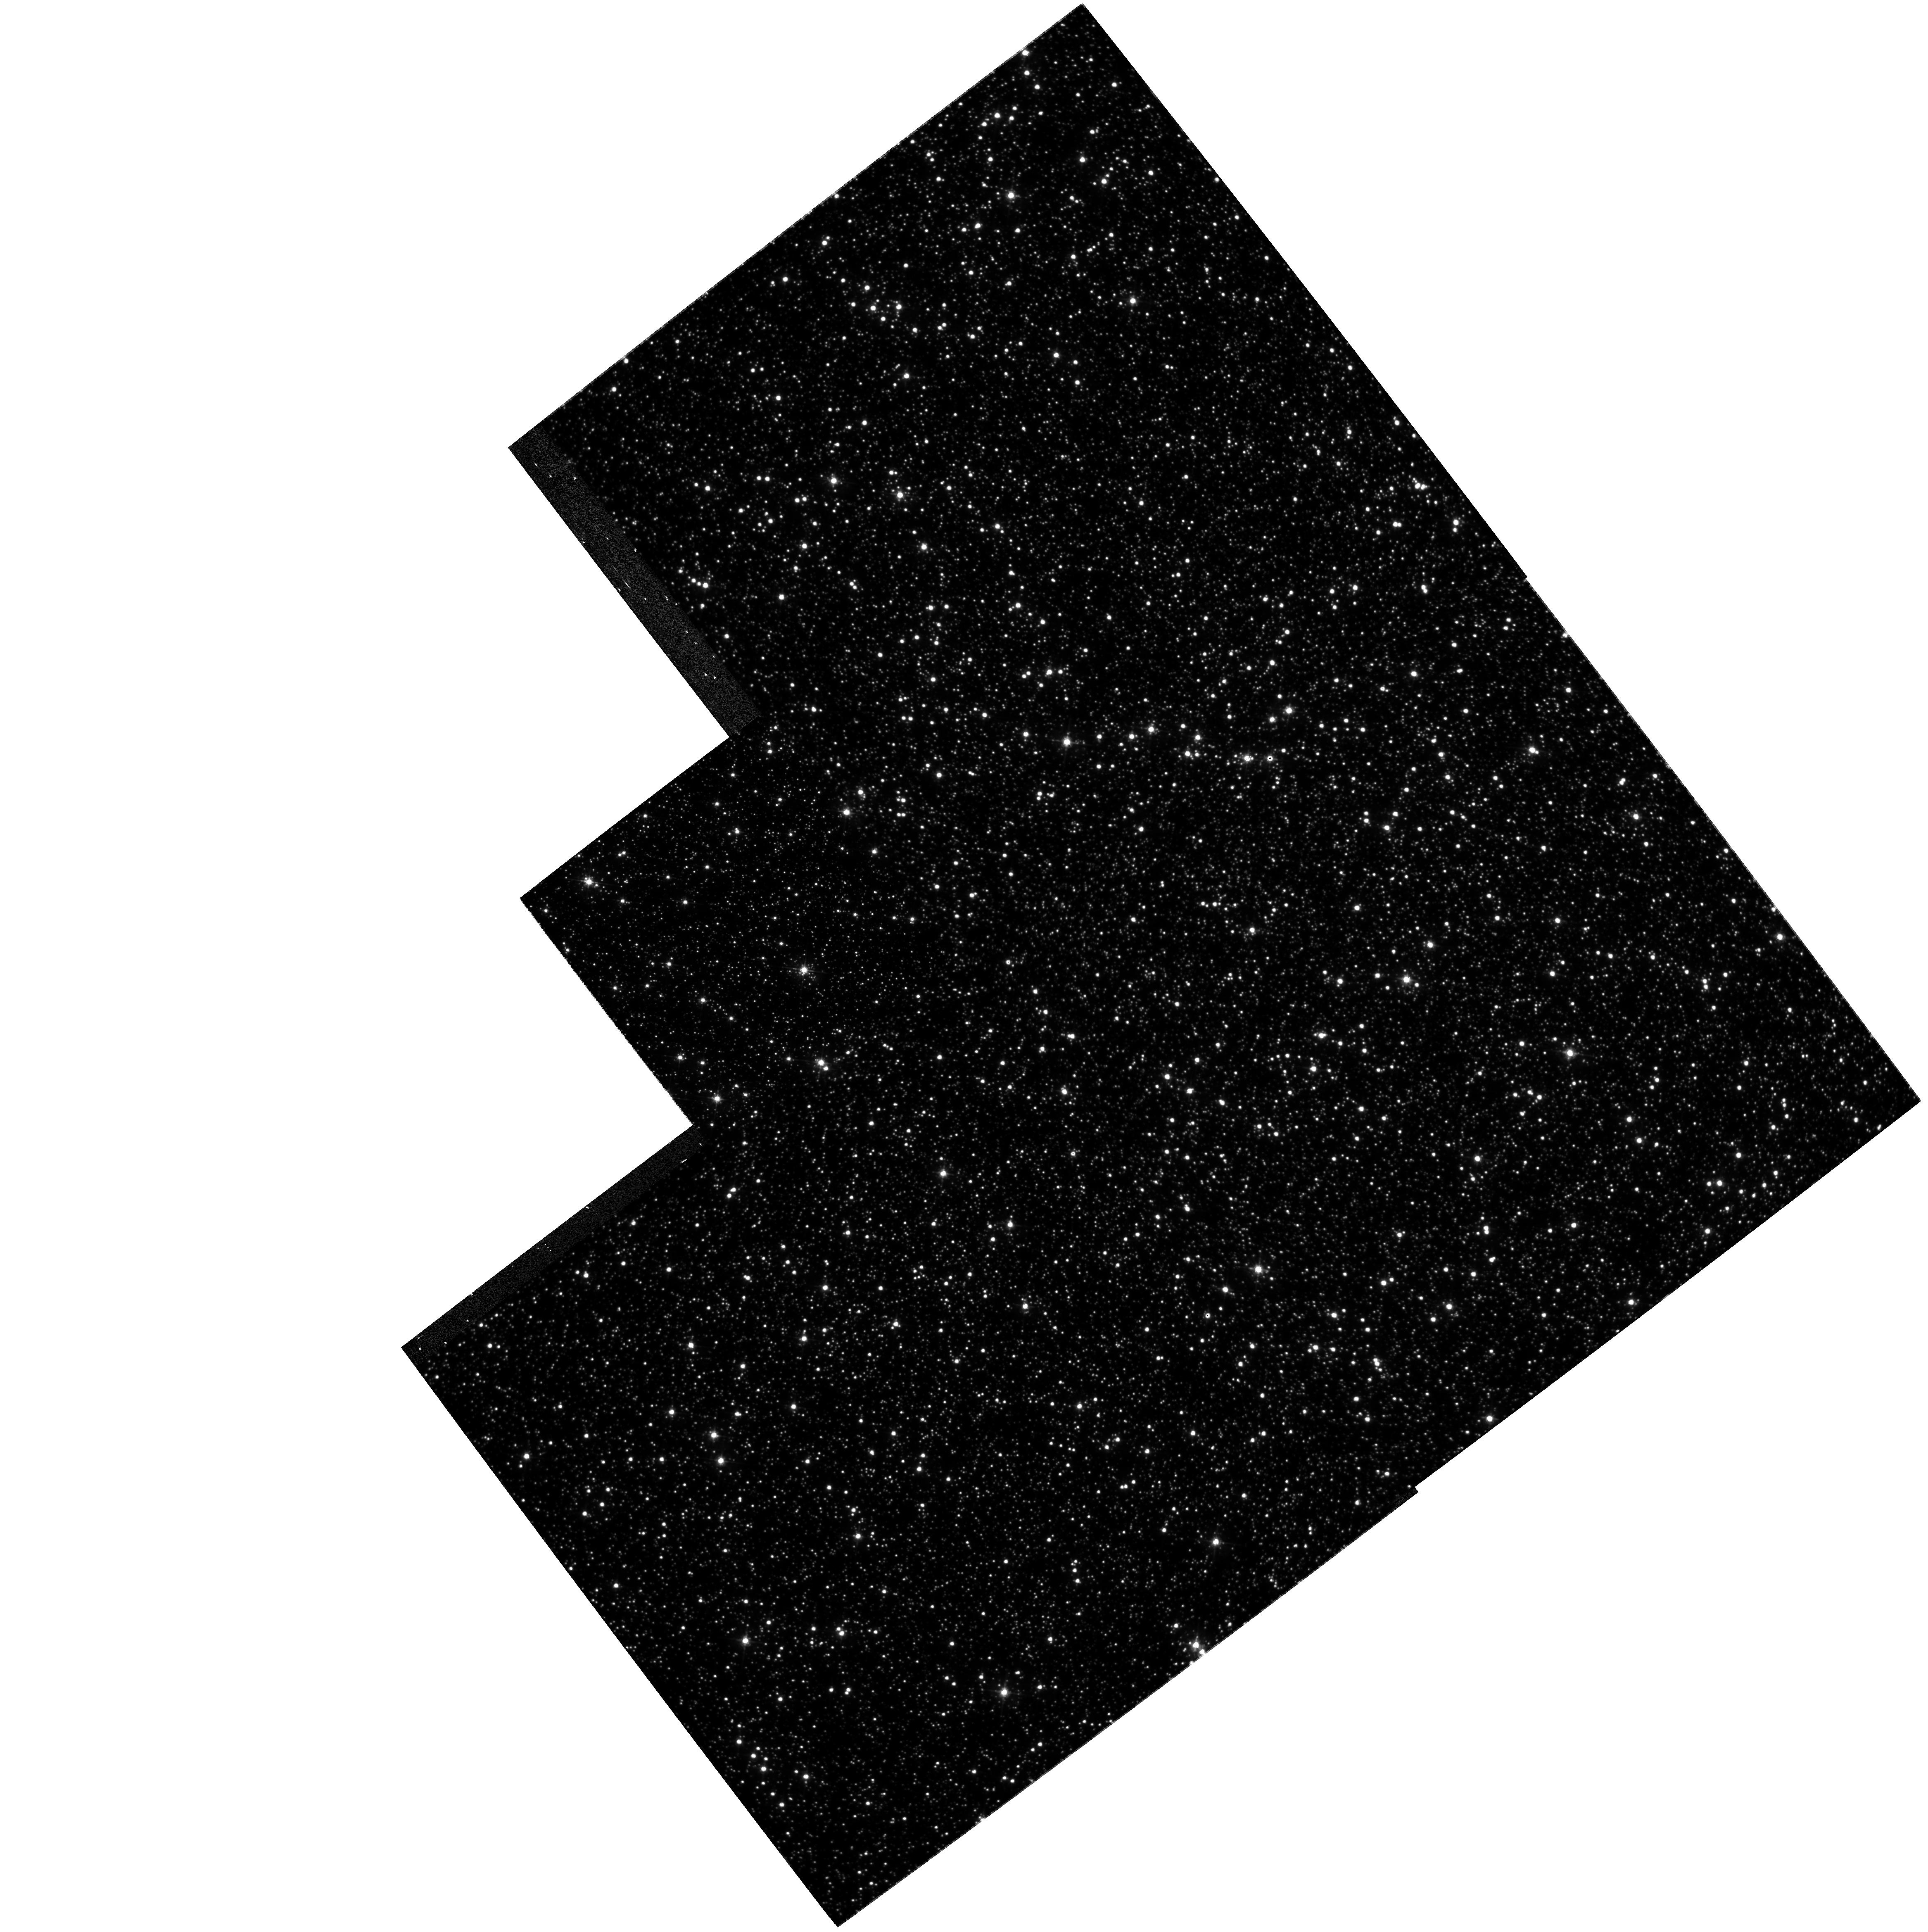
Target: NGC5139
Instrument: WFPC2/PC
Filter: F450W
Exposure: 28 min
Observation ID: hst_8655_02_wfpc2_pc_f450w_u65e02

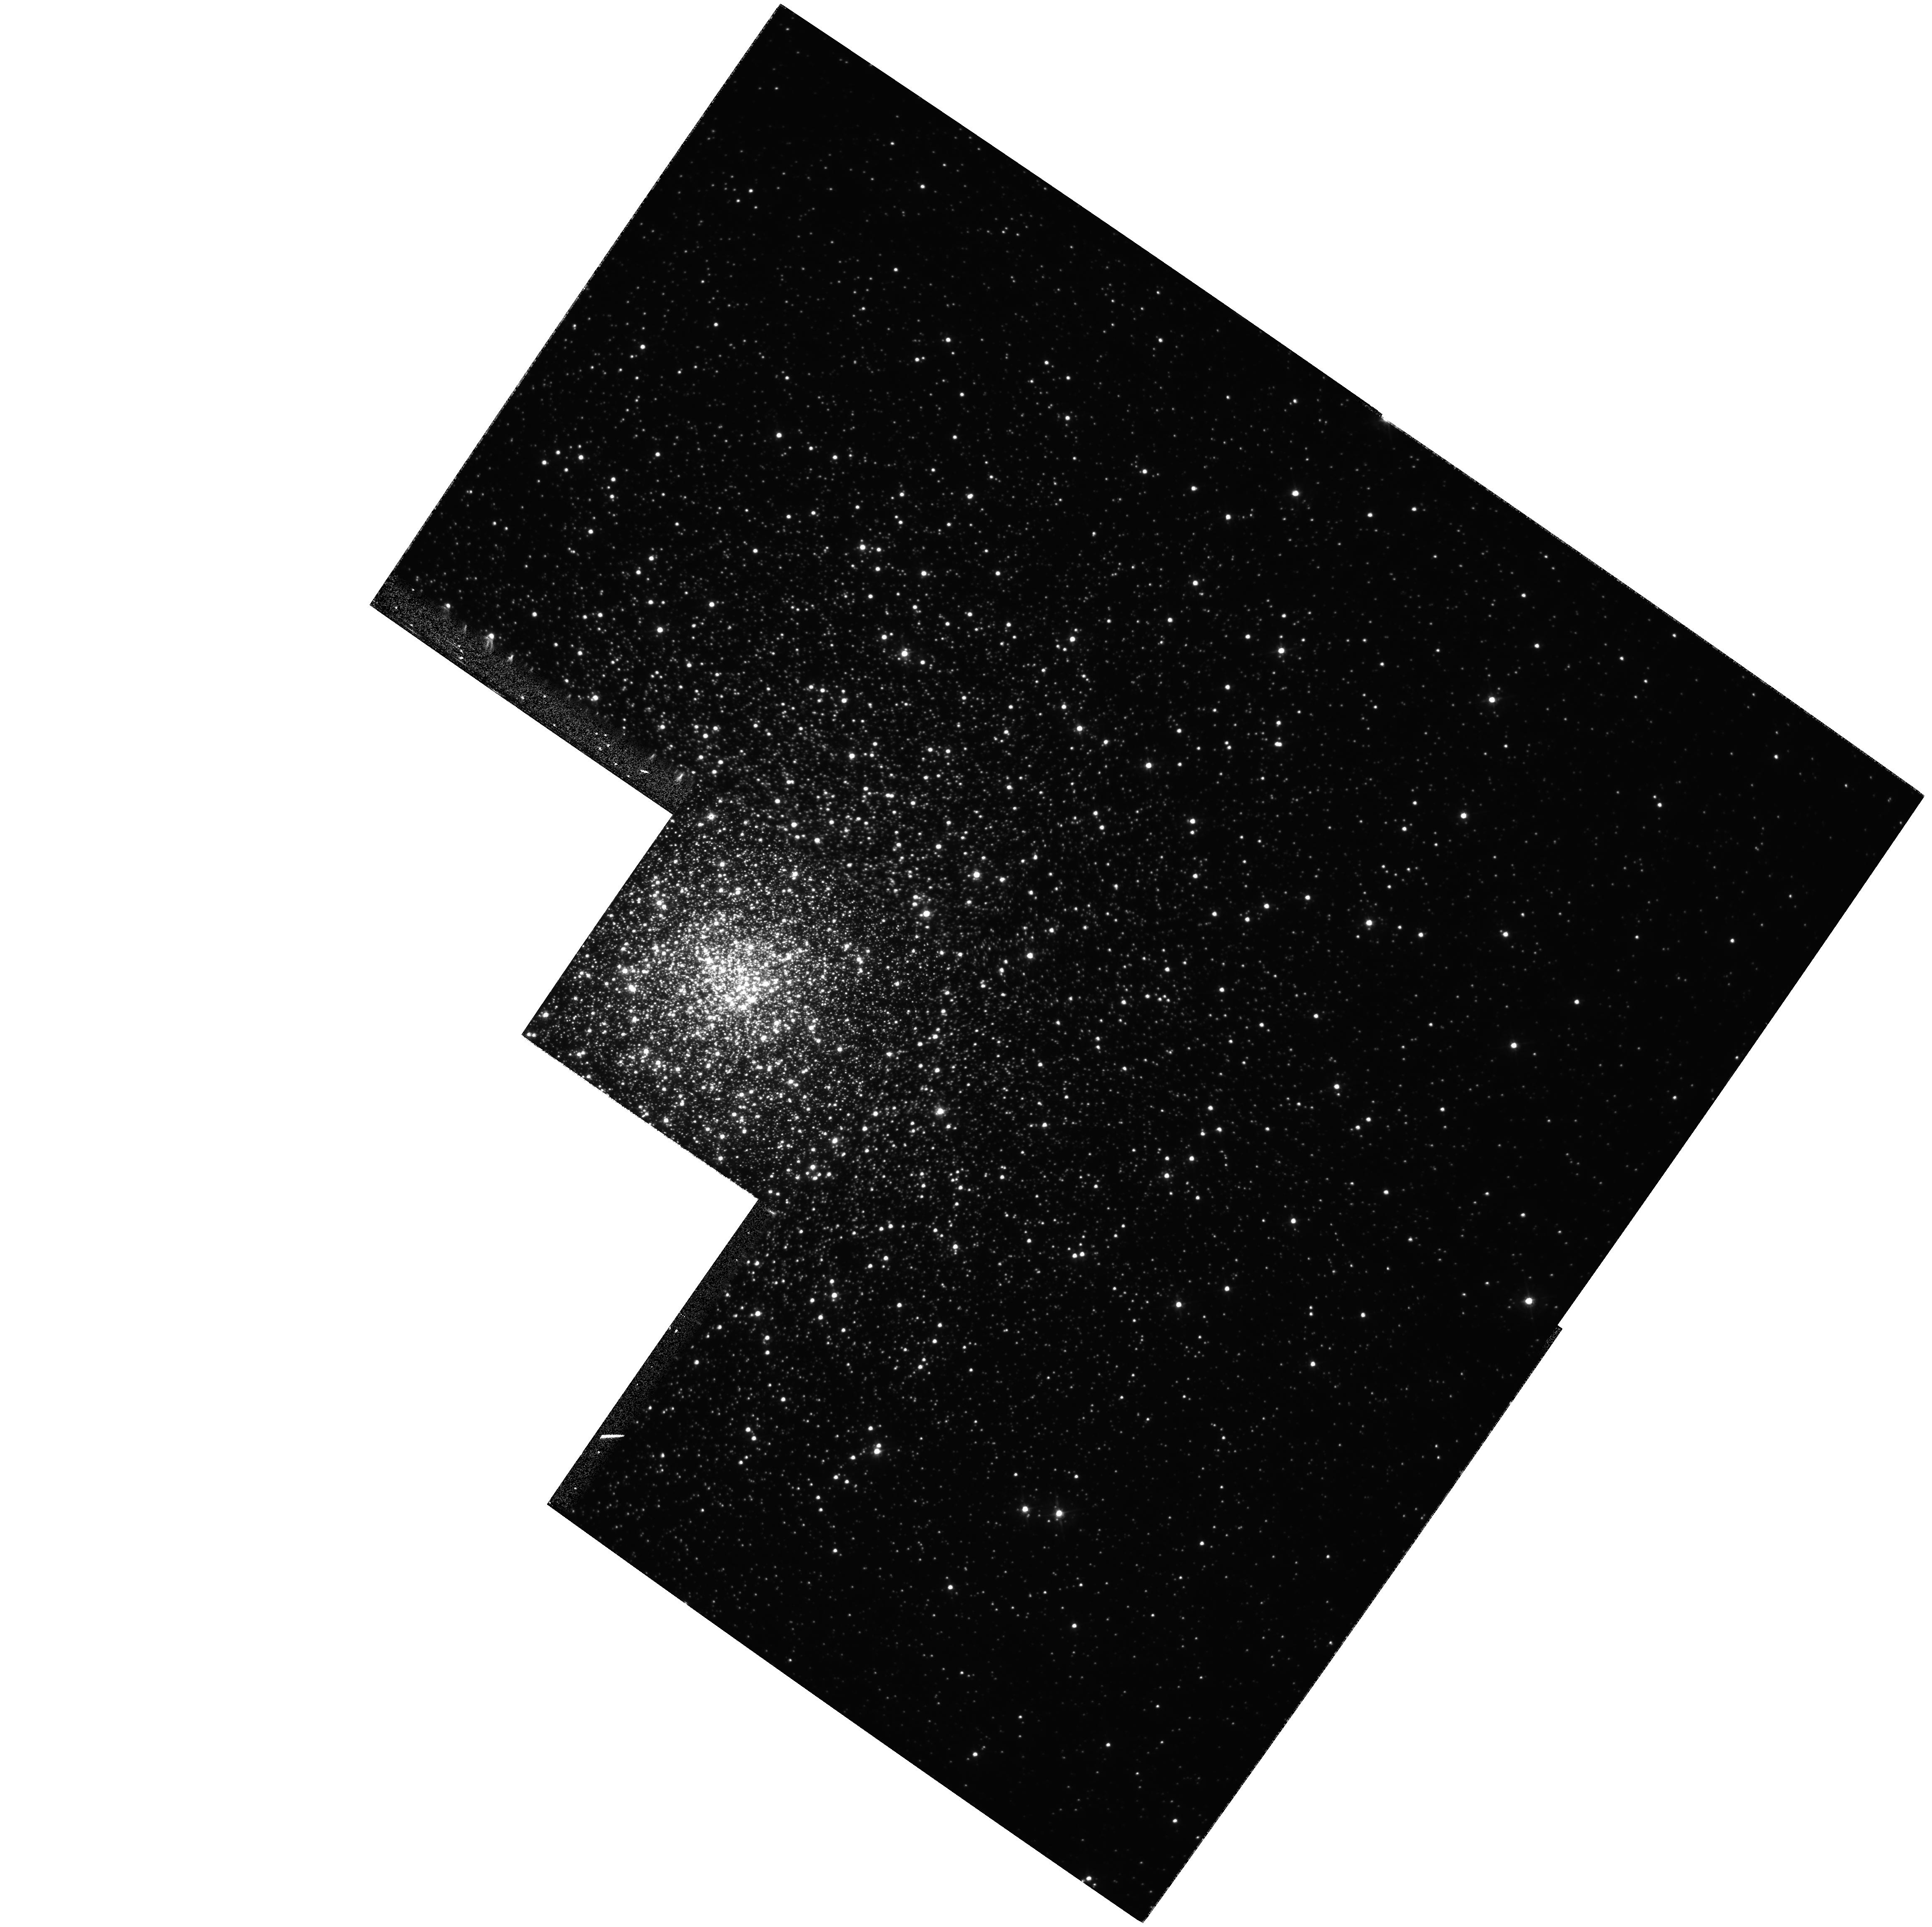
Target: NGC6093
Instrument: WFPC2/PC
Filter: F450W
Exposure: 37 min
Observation ID: hst_8655_03_wfpc2_pc_f450w_u65e03

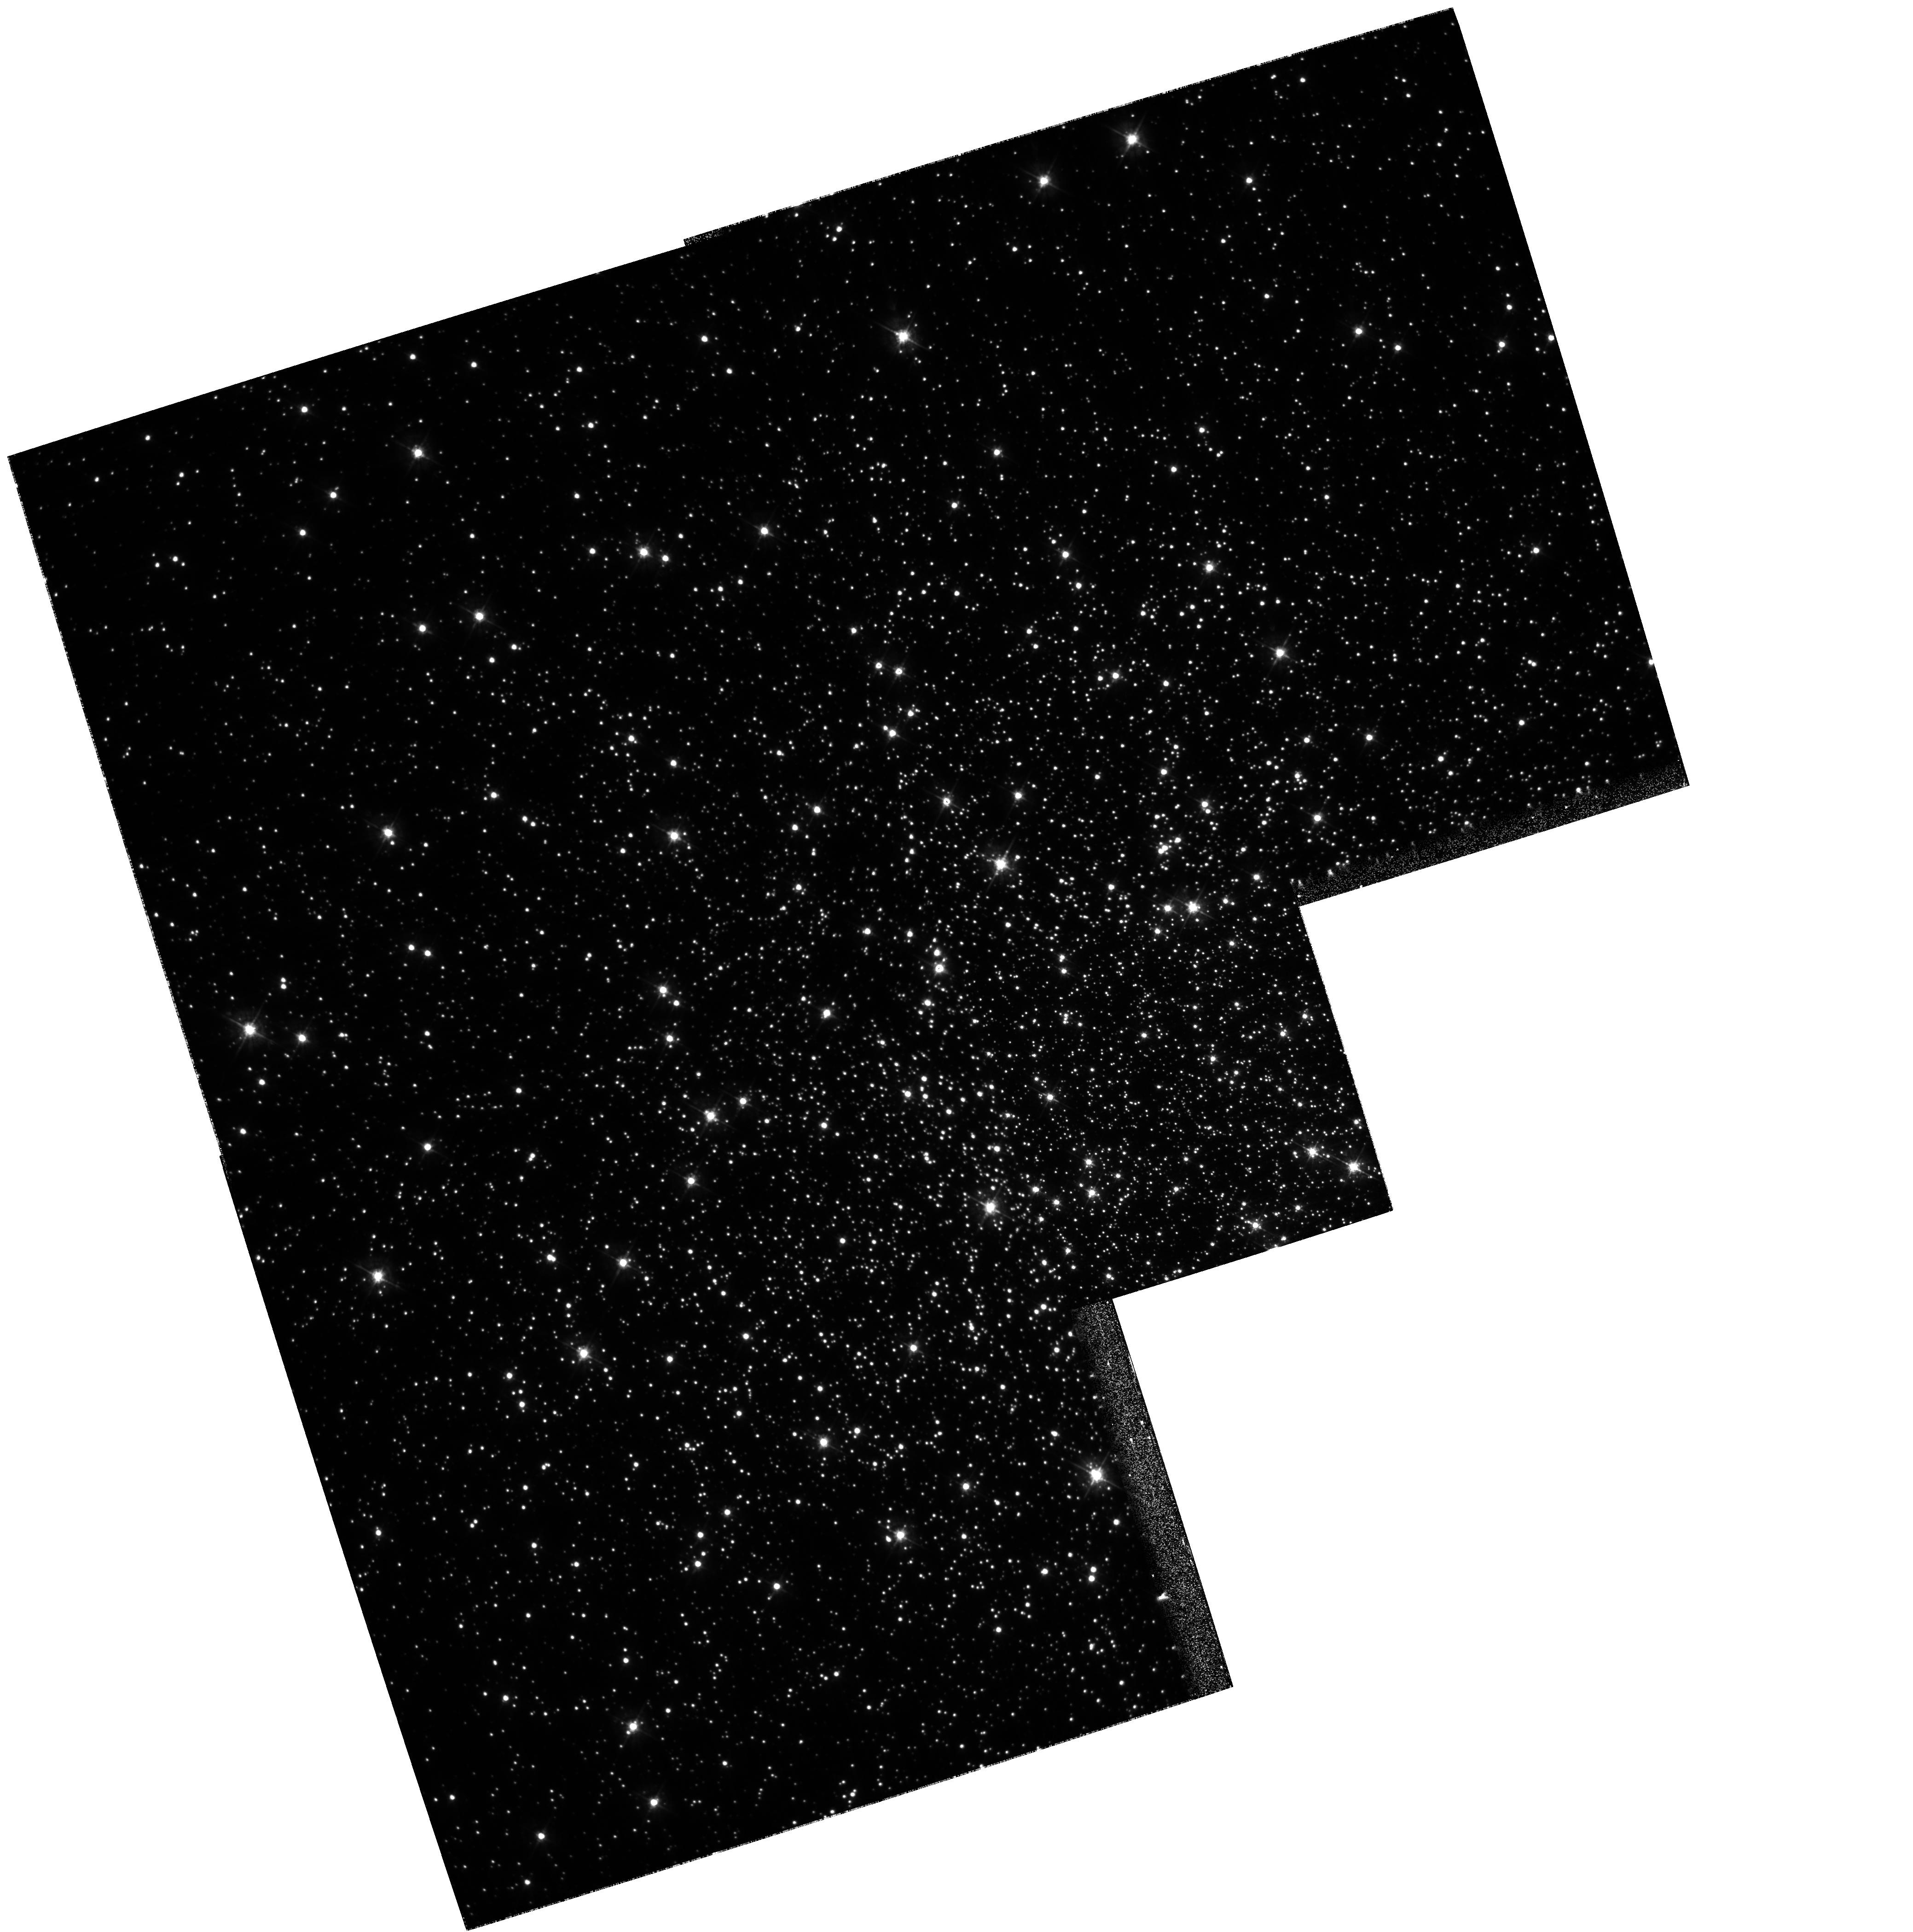
Target: NGC6254
Instrument: WFPC2/PC
Filter: F450W
Exposure: 27 min
Observation ID: hst_8655_04_wfpc2_pc_f450w_u65e04

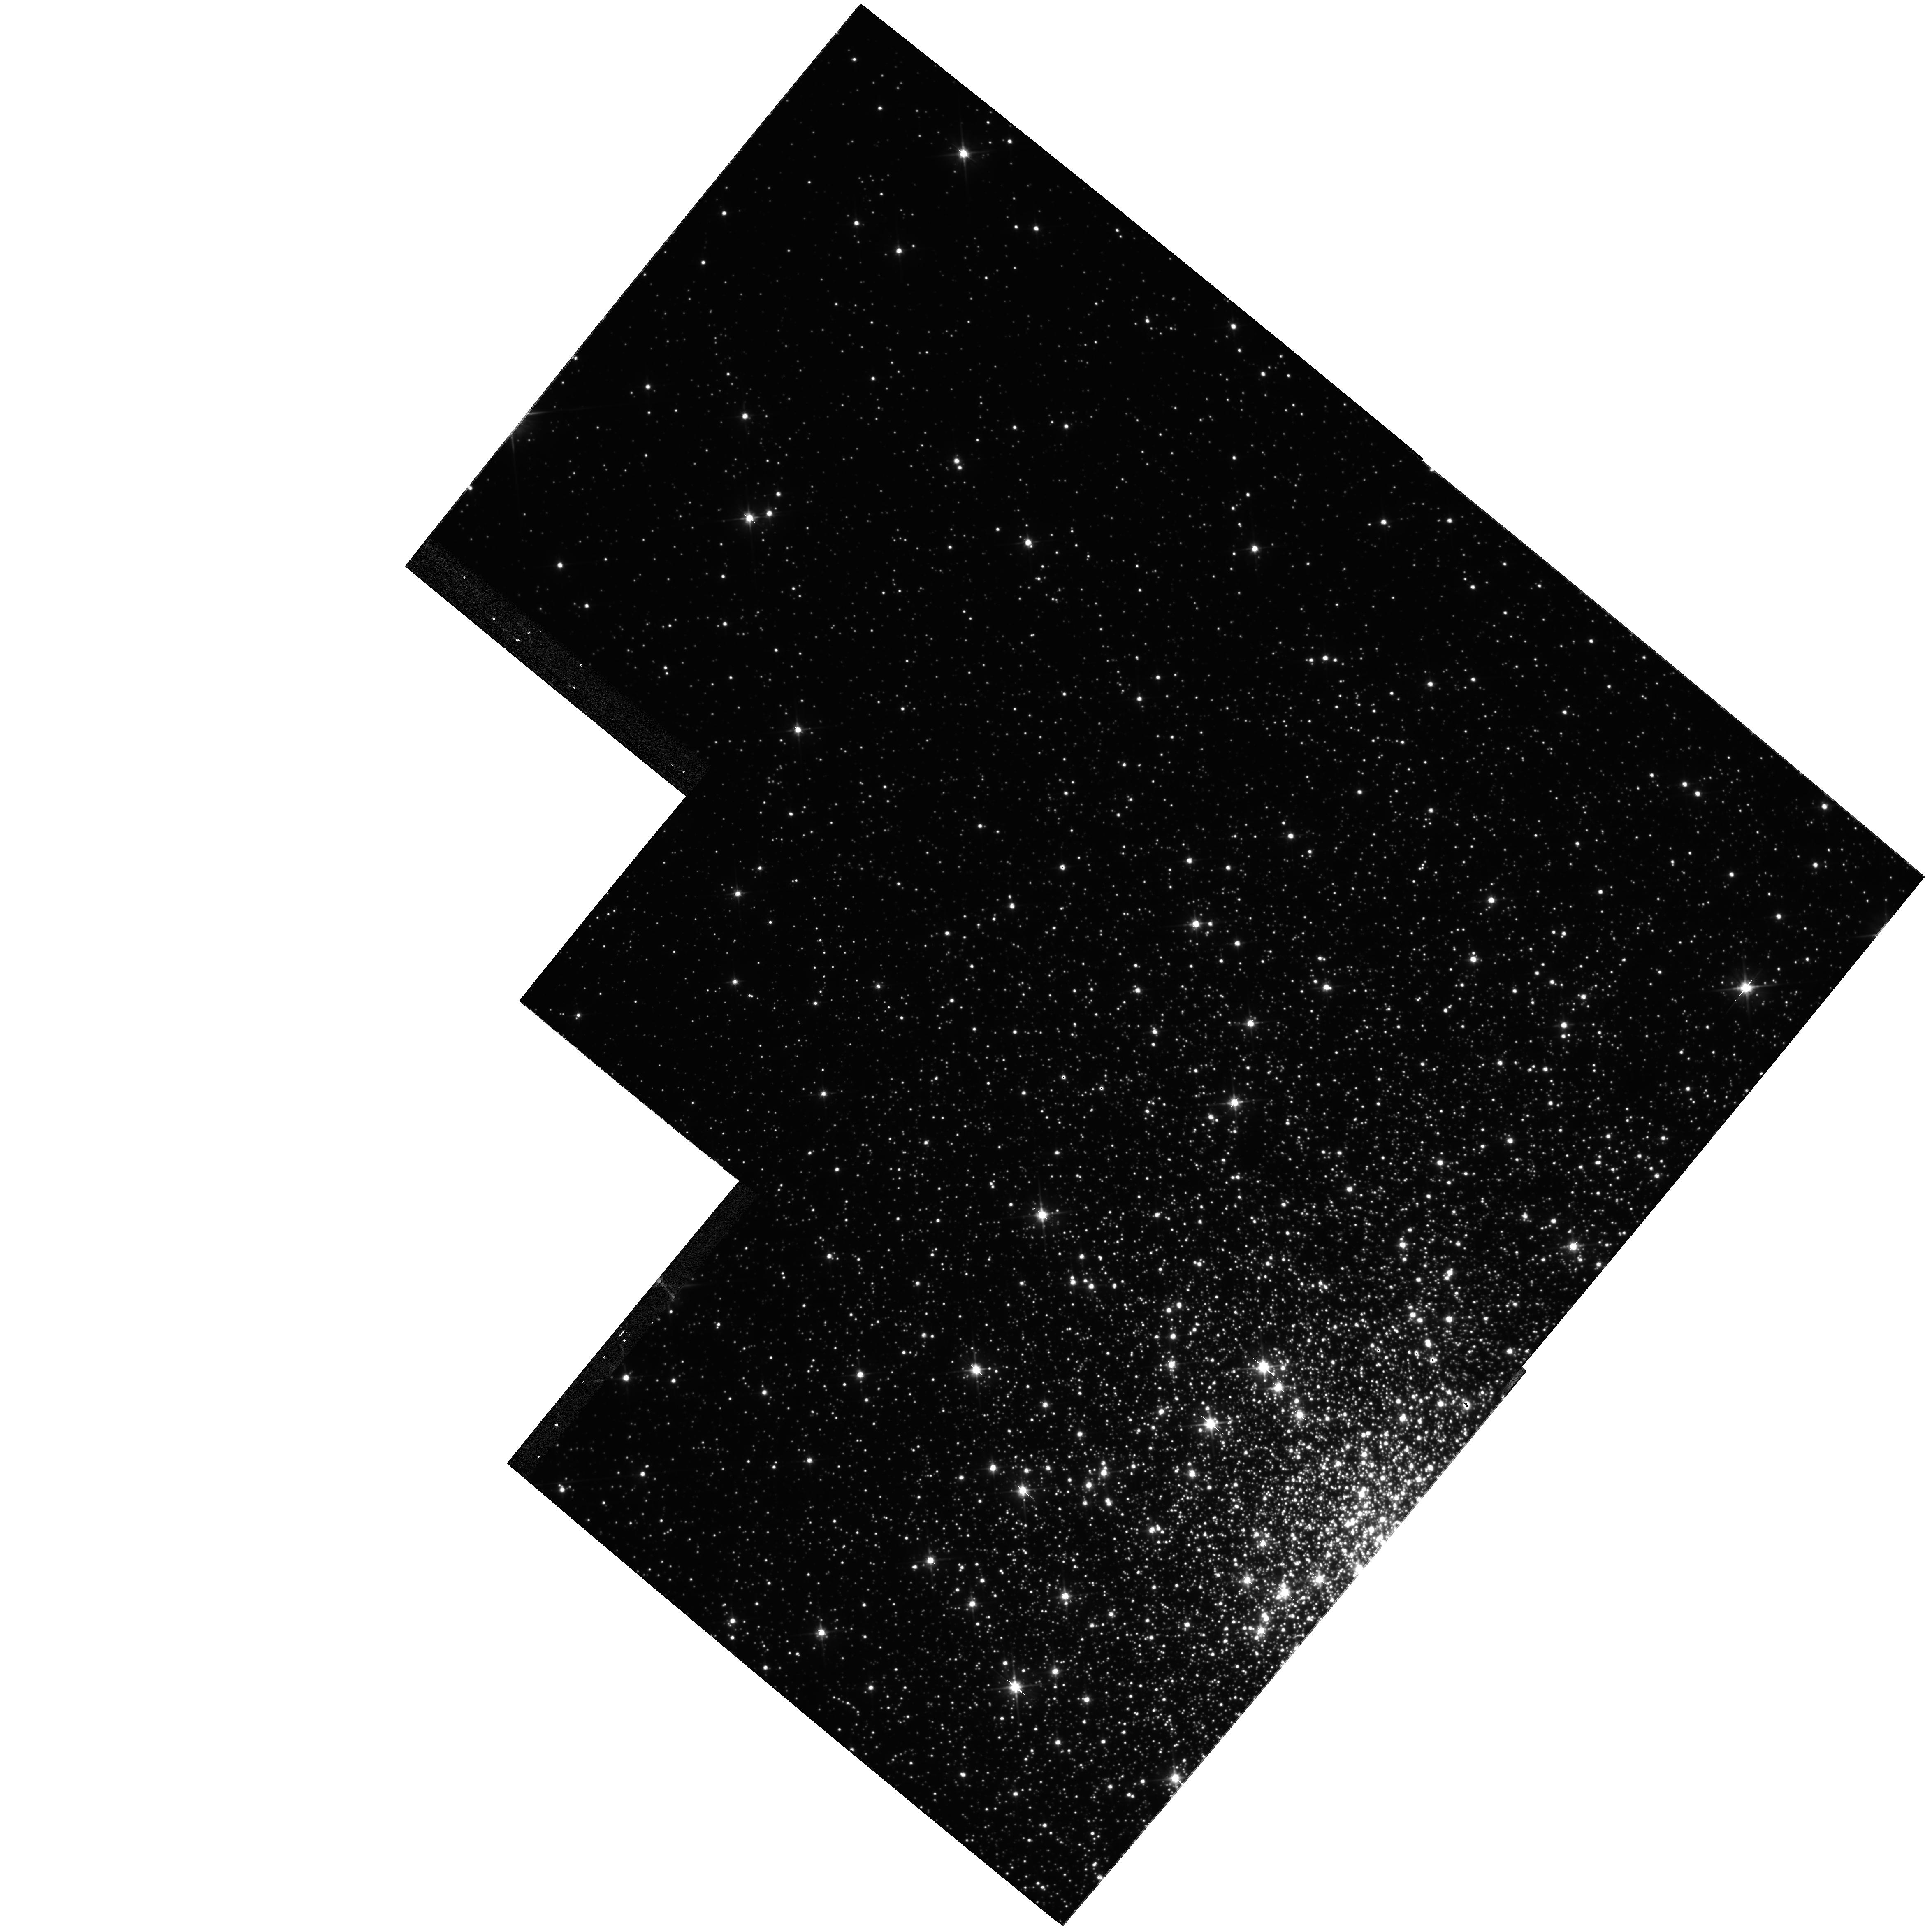
Target: NGC6541
Instrument: WFPC2/PC
Filter: F606W
Exposure: 28 min
Observation ID: hst_8655_05_wfpc2_pc_f606w_u65e05

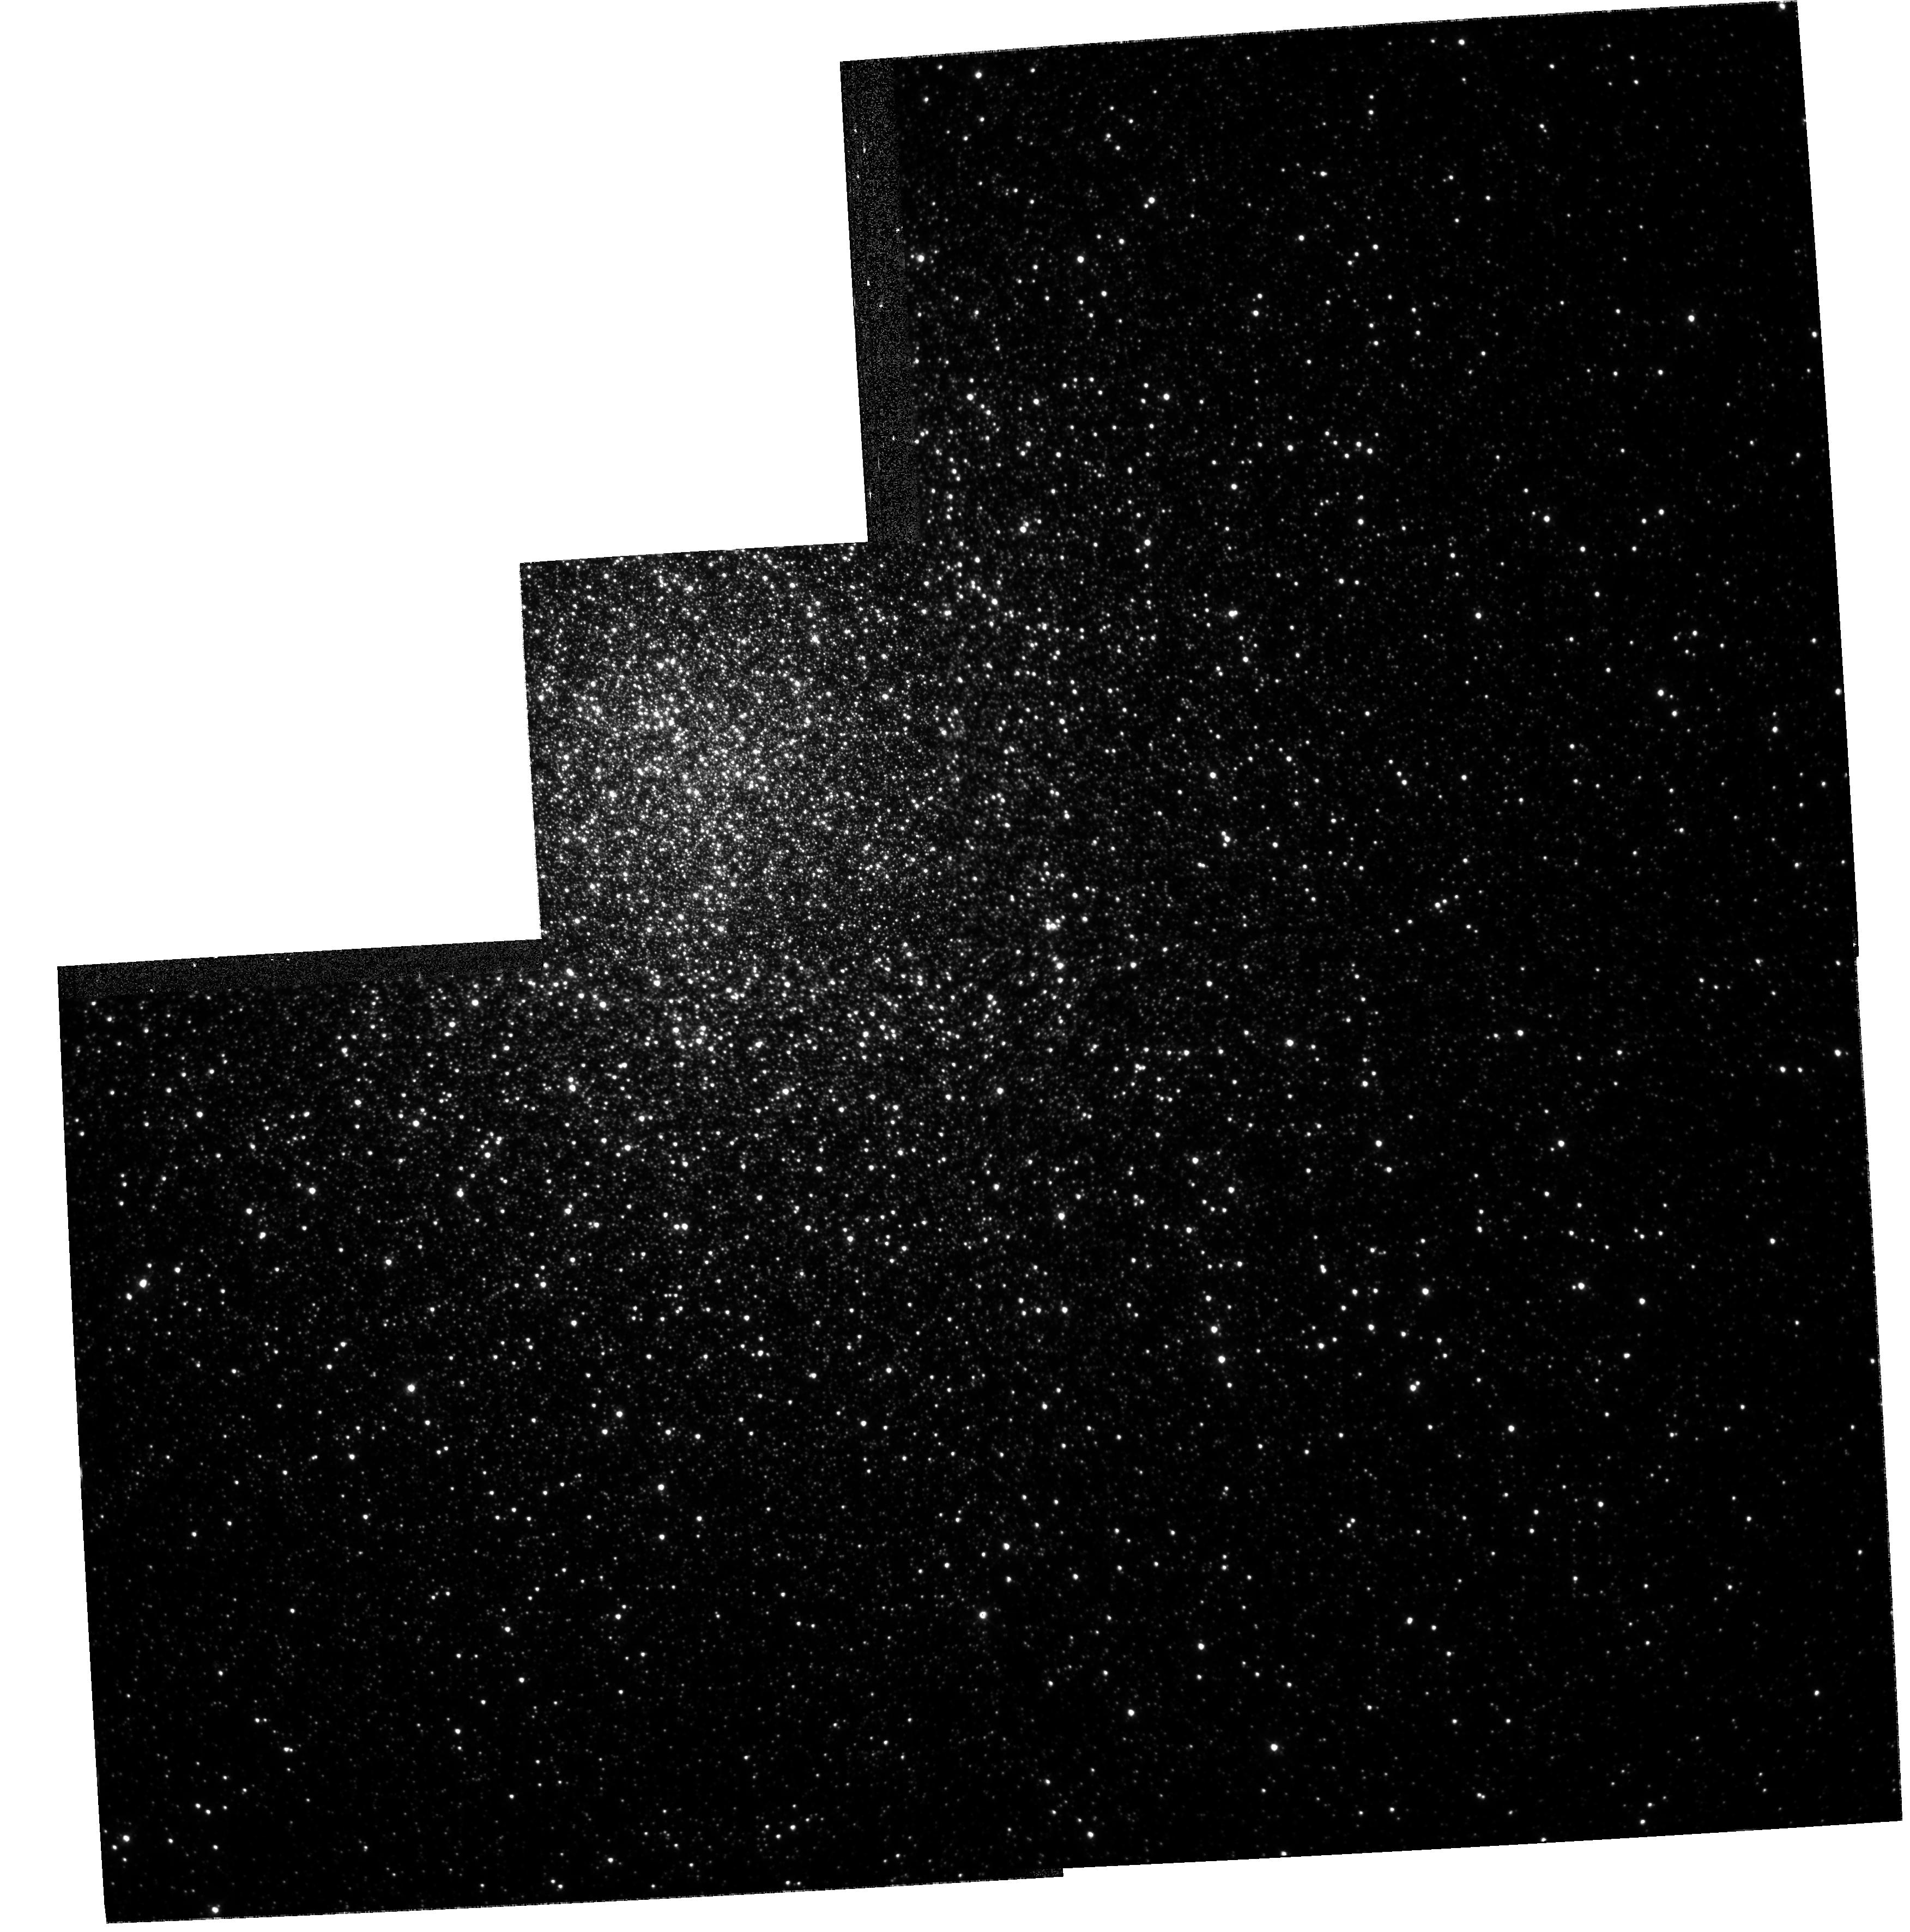
Target: NGC2808
Instrument: WFPC2/PC
Filter: F450W
Exposure: 28 min
Observation ID: hst_8655_01_wfpc2_pc_f450w_u65e01

Geometric Distances of Globular Clusters {GO part} (PI: King, Ivan R.)

This is a proposal to establish a globular-cluster distance scale of unprecedented accuracy and reliability, with far- reaching impact on the distance and time scales of cosmology. Our method is to compare internal dispersions of proper motion with ground-based determinations of the dispersion of radial velocities. The prospect is a geometrically based distance scale with an accuracy of better than 2\ ability to make such measurements, and we are progressing with the conversion of them to a distance for the cluster. Our project has two parts: (1) Where possible, we use archival observations for both astrometric epochs (see accompanying AR proposal, which covers 2 clusters). (2) The present proposal covers 5 more clusters for which an archival first epoch exists but for which we lack second-epoch observations. With this proposal, the accompanying AR proposal, and other HST collaborations in which we are involved, we expect to determine accurate distances for 13 clusters, with a large range of metallicities and second-parameter characteristics. (Moreover, we intend to cover additional clusters in future ACS proposals.)